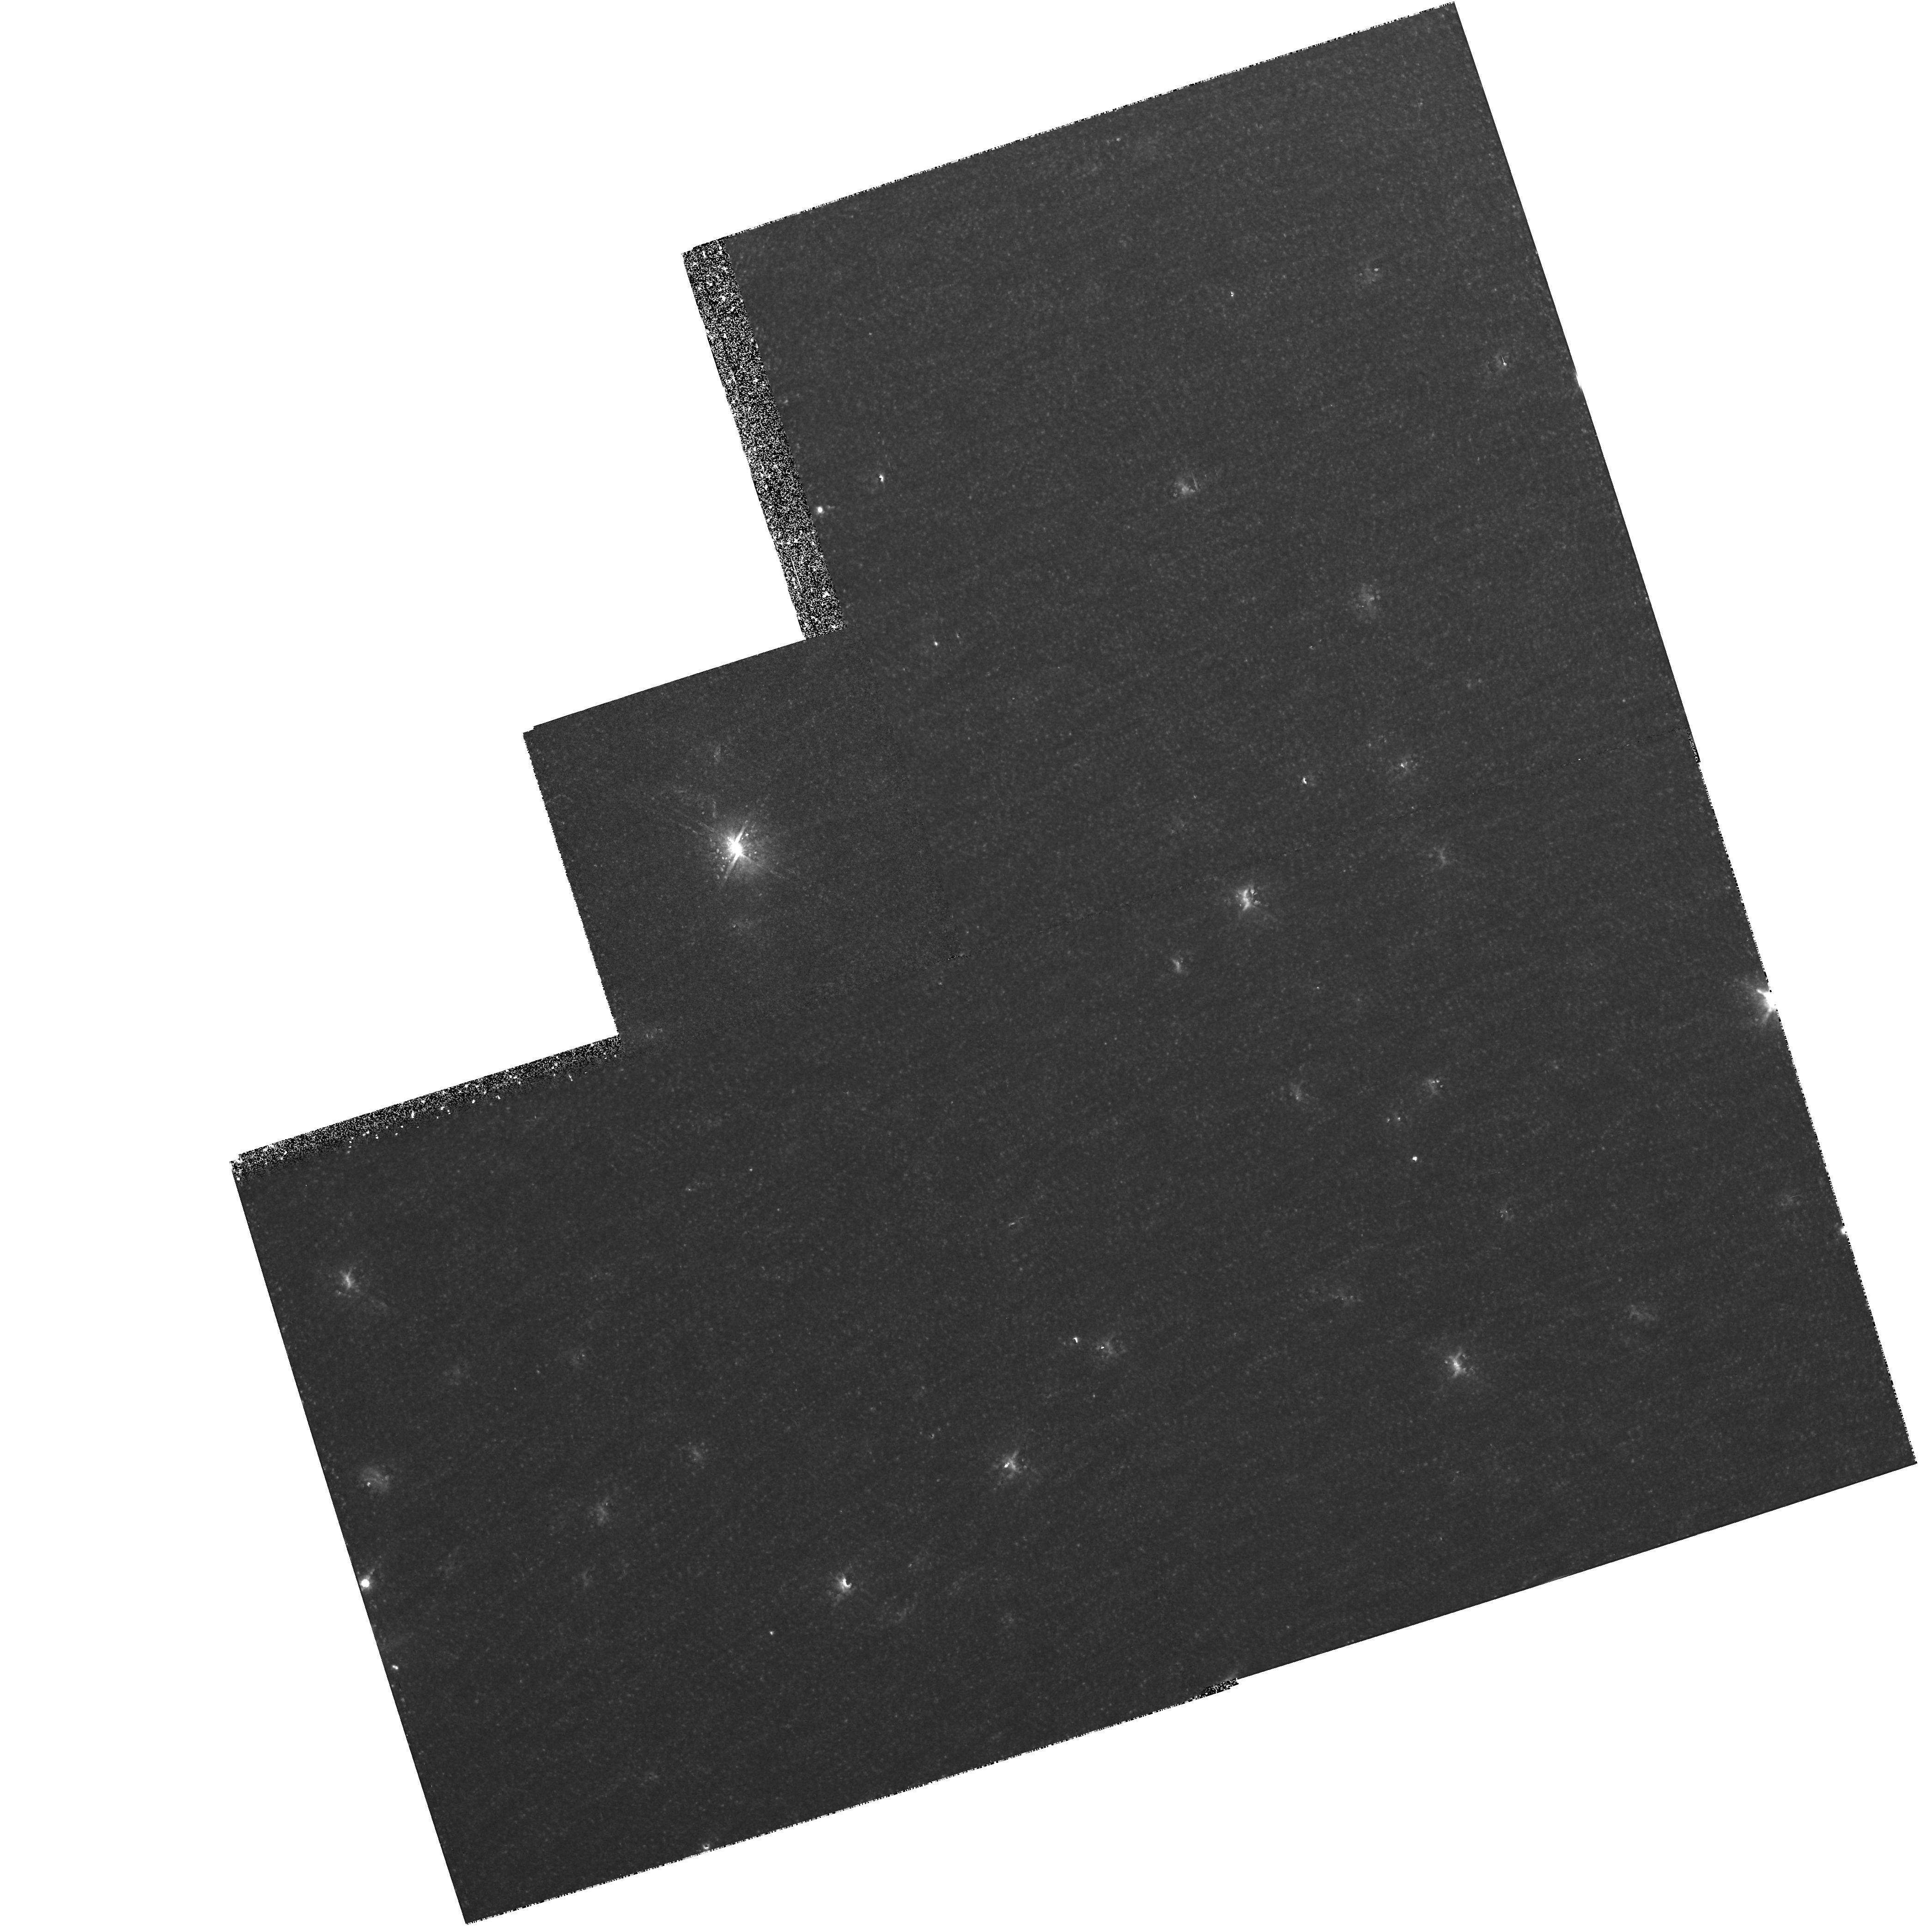
Target: NGC5128-HALO
Instrument: WFPC2/PC
Filter: F814W
Exposure: 1.1 h
Observation ID: hst_6230_01_wfpc2_pc_f814w_u2oa01

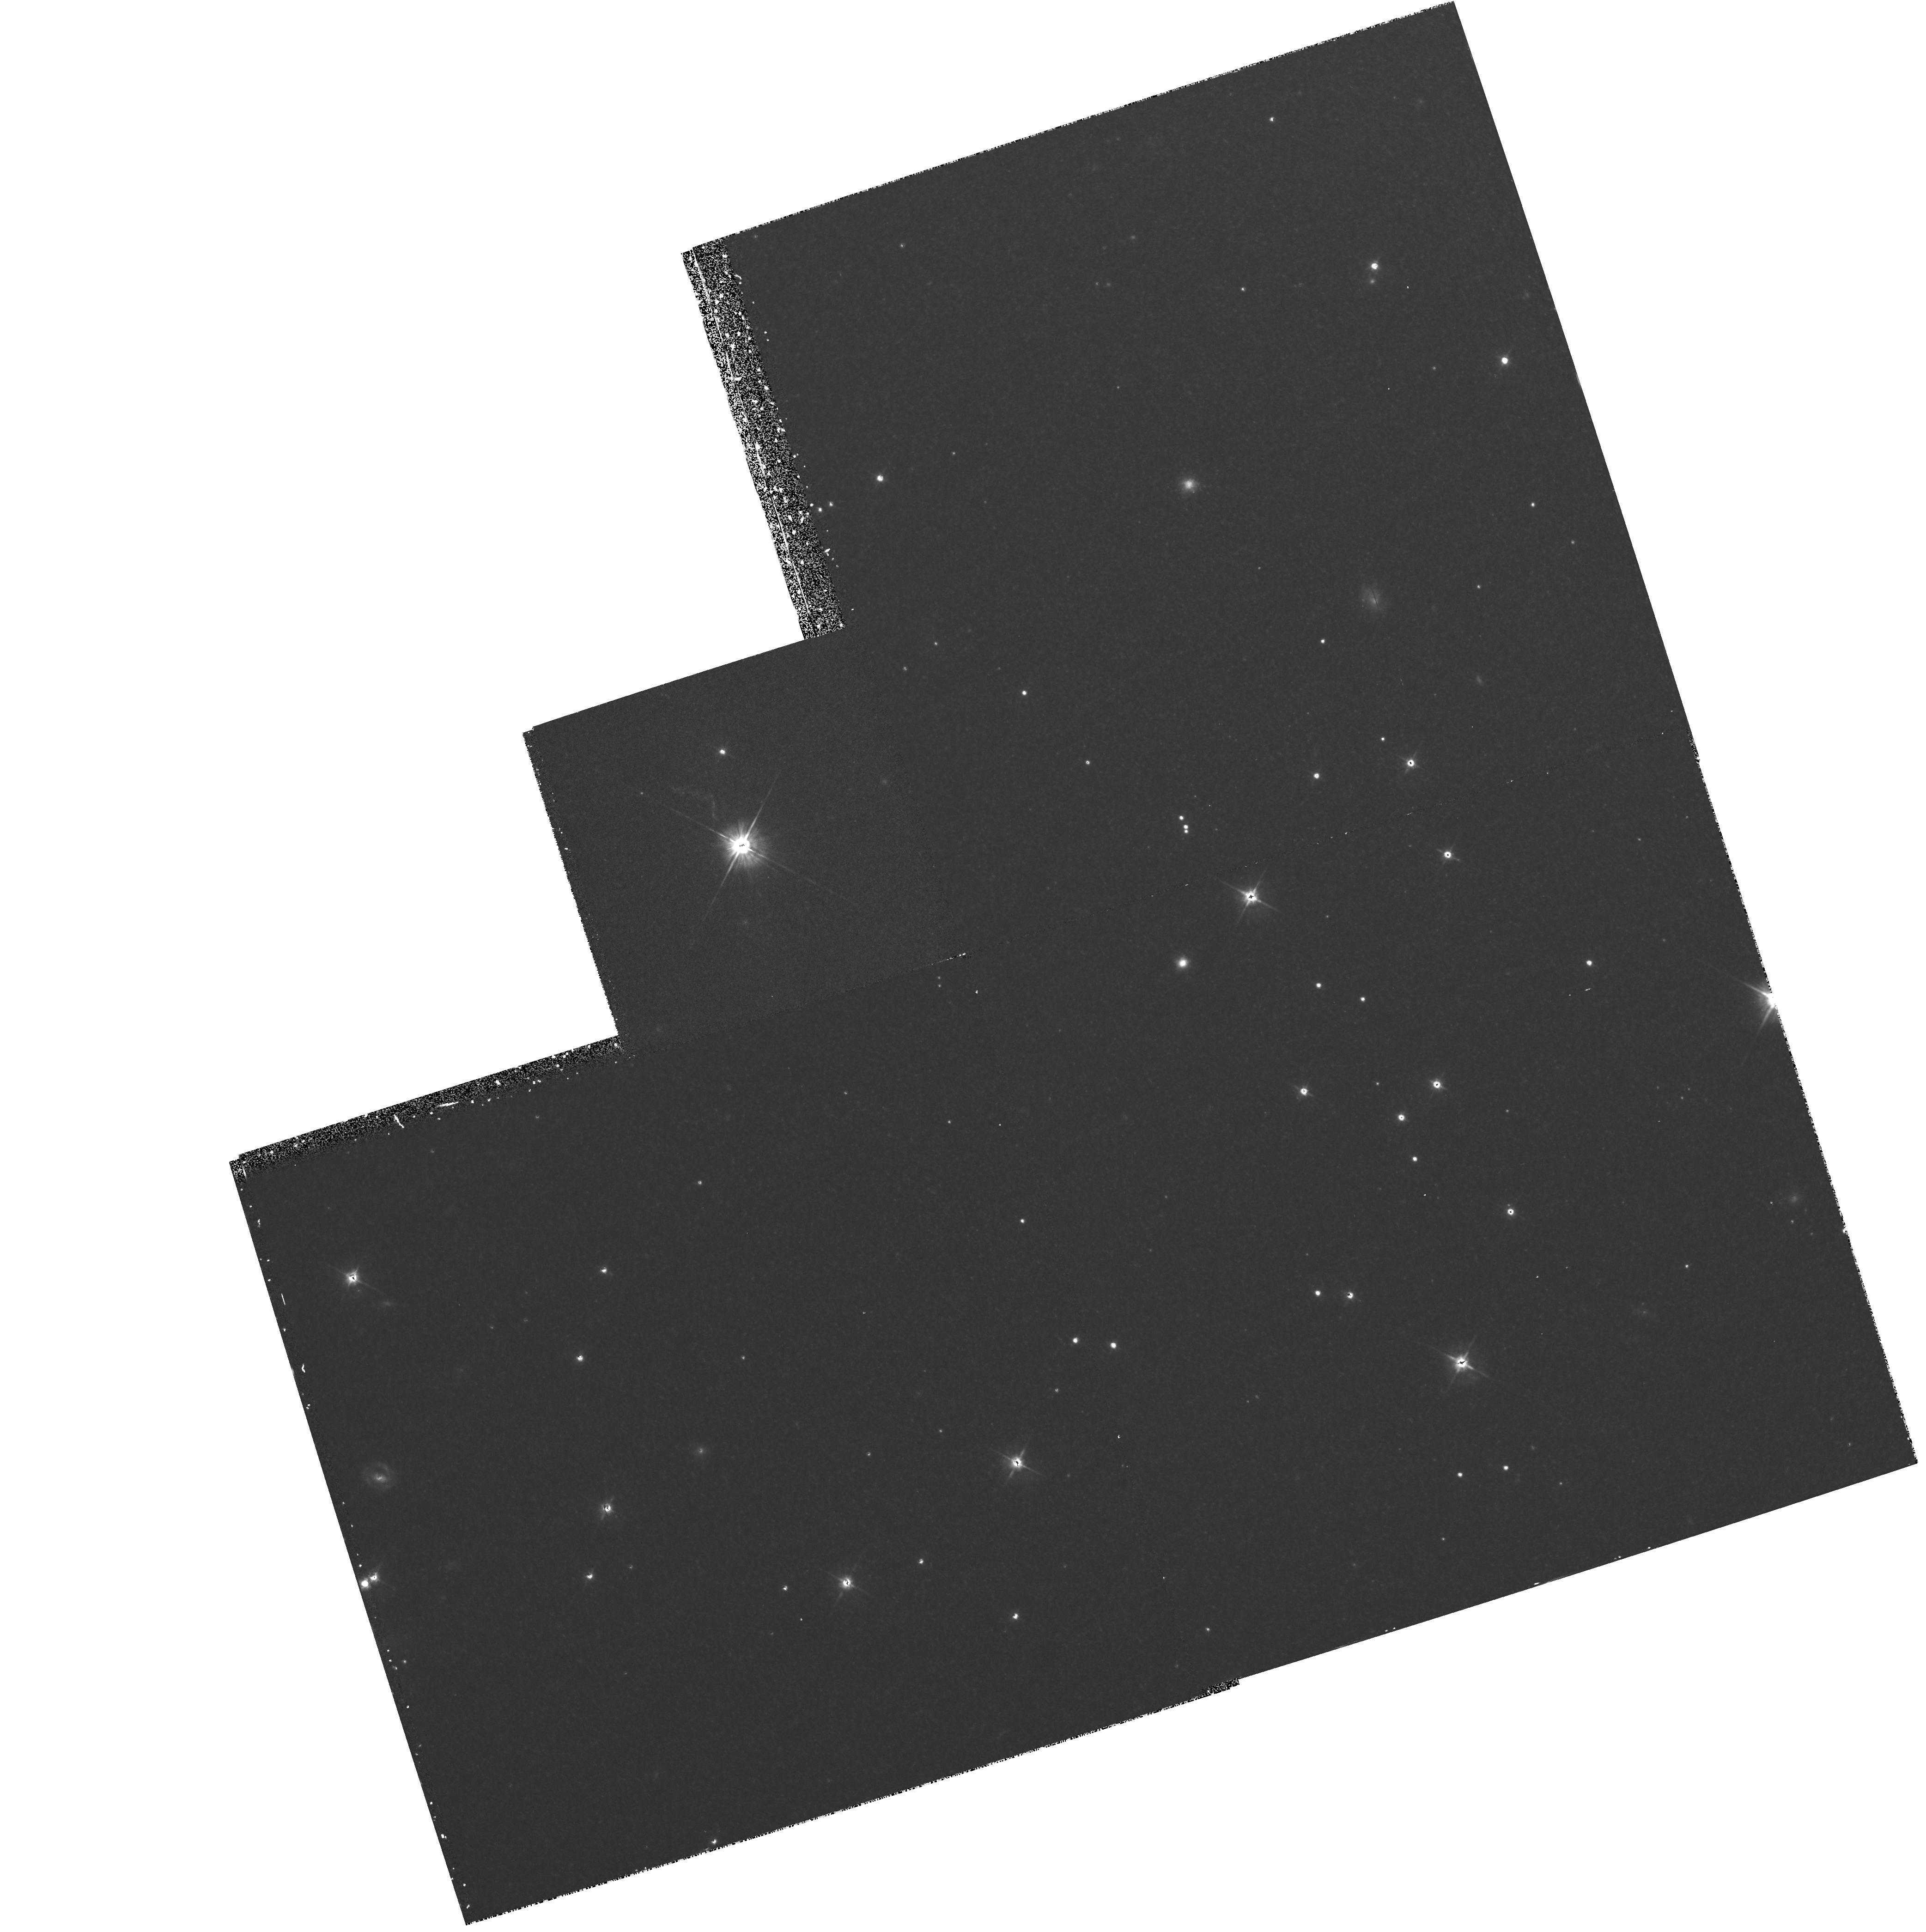
Target: NGC5128-HALO
Instrument: WFPC2/PC
Filter: F555W
Exposure: 53 min
Observation ID: hst_6230_01_wfpc2_pc_f555w_u2oa01

LUMINOUS STARS IN OLD STELLAR POPULATIONS (PI: Trauger, John)

In the area of elliptical galaxies only dwarfs are available for study in the Local Group. WFPC2 offers the opportunity to study the stellar populations of early type galaxies of much larger size. The Centaurus group is the next logical step after the Local Group and the observations proposed will resolve the red giants in NGC5128. The asymptotic giant branch population will be an interesting probe of the intermediate age population in this galaxy.